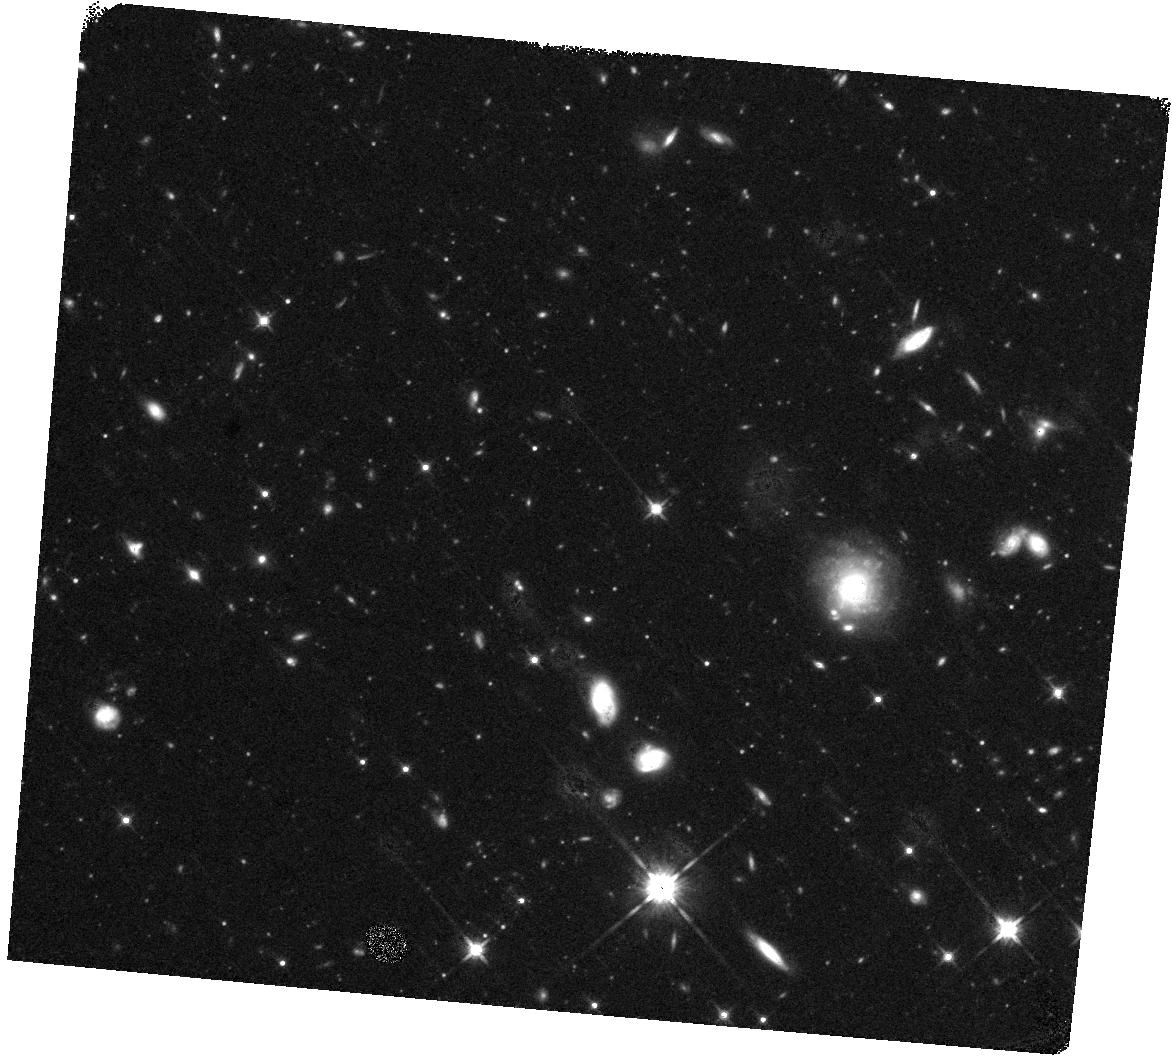
Target: GRB230307A
Instrument: WFC3/IR
Filter: F140W
Exposure: 20 min
Observation ID: hst_17298_02_wfc3_ir_f140w_if3t02

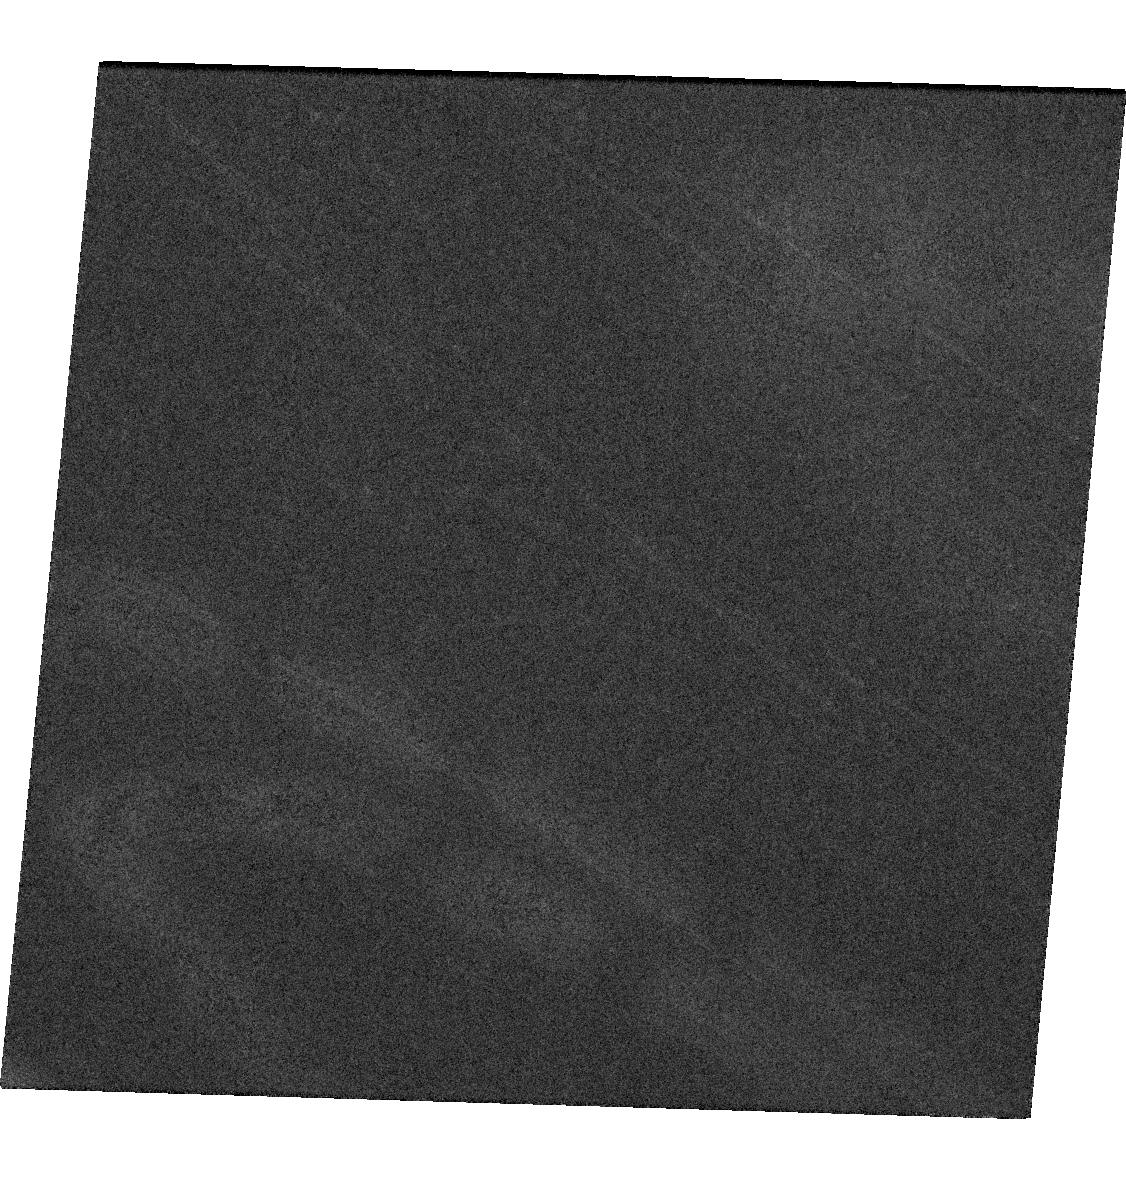
Target: GRB230307A
Instrument: WFC3/UVIS
Filter: F606W
Exposure: 41 min
Observation ID: hst_17298_01_wfc3_uvis_f606w_if3t01

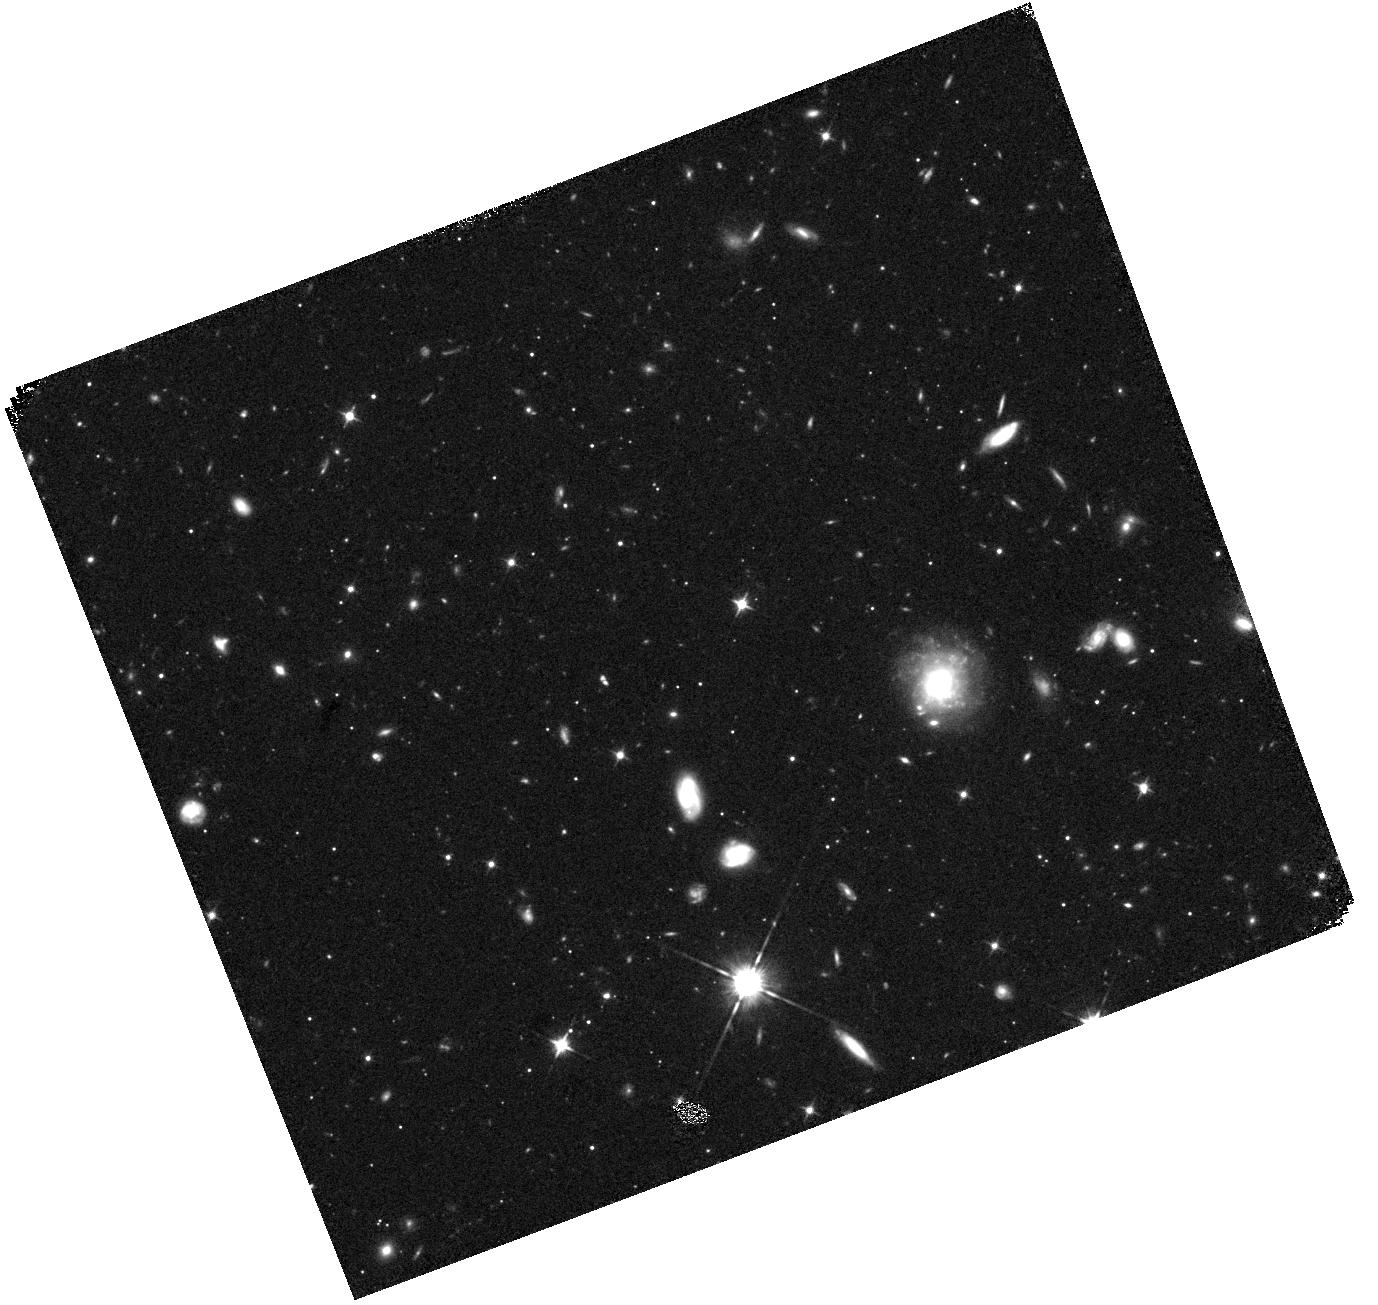
Target: GRB230307A
Instrument: WFC3/IR
Filter: F105W
Exposure: 25 min
Observation ID: hst_17298_05_wfc3_ir_f105w_if3t05

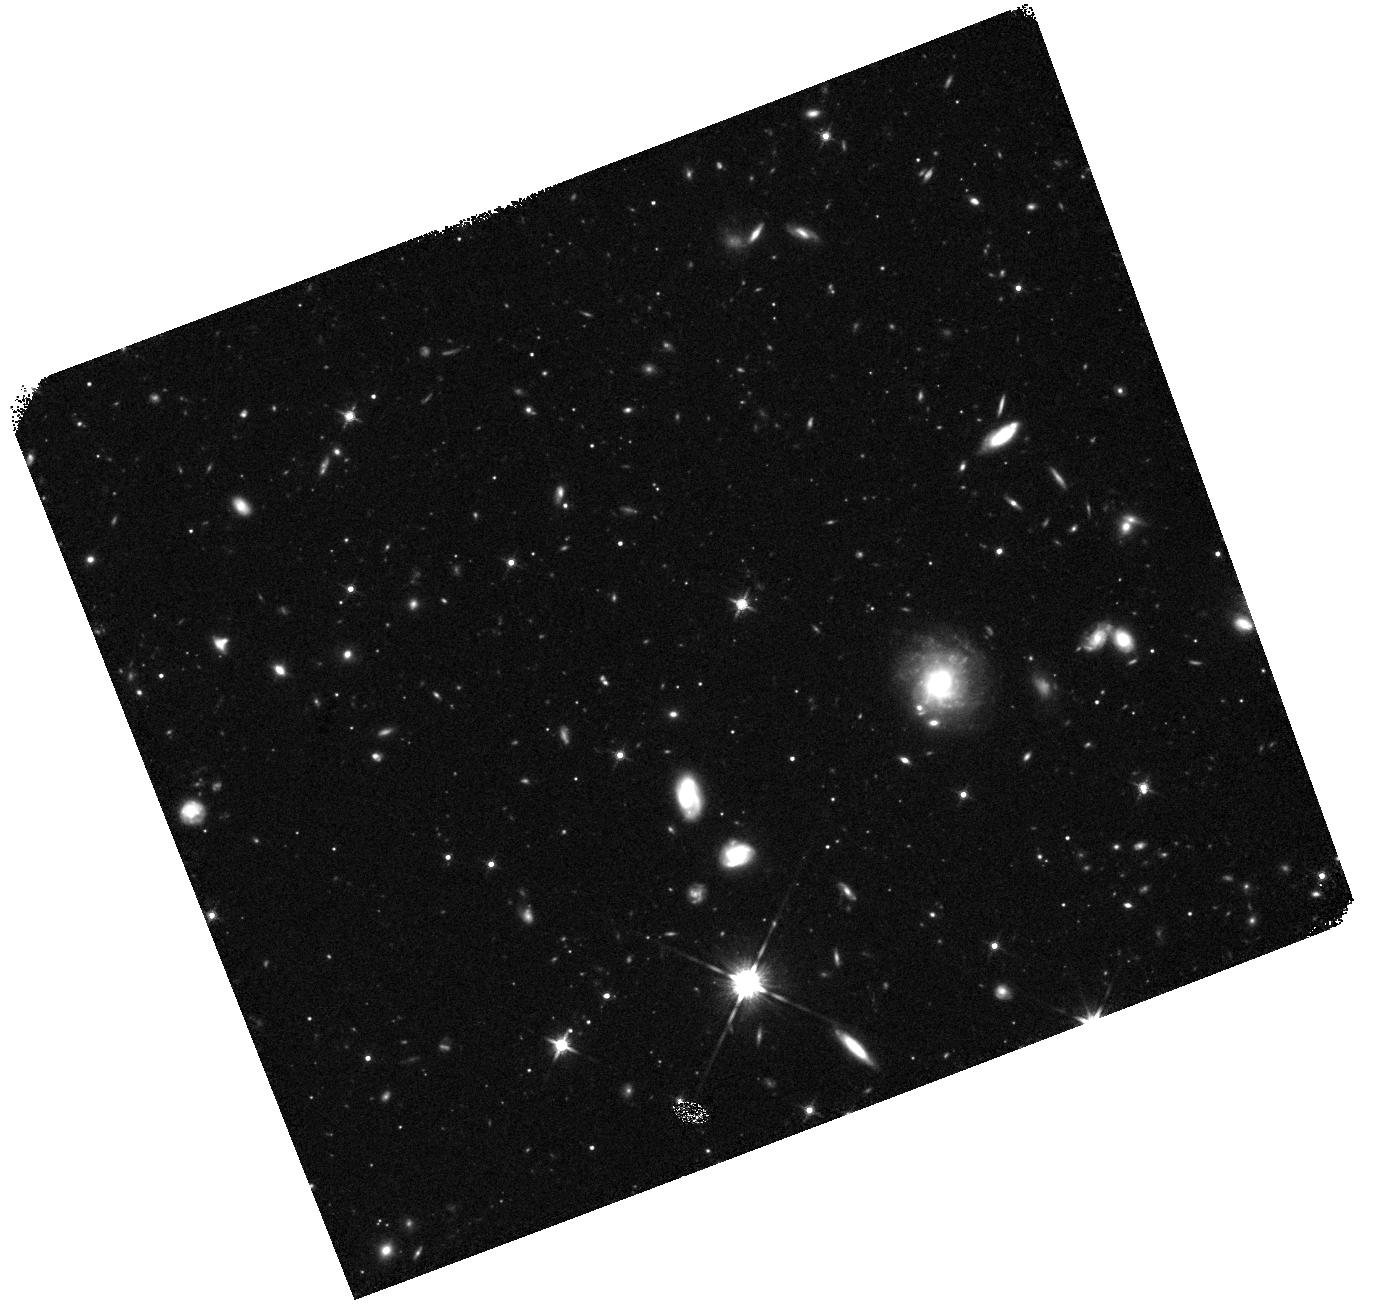
Target: GRB230307A
Instrument: WFC3/IR
Filter: F140W
Exposure: 20 min
Observation ID: hst_17298_05_wfc3_ir_f140w_if3t05

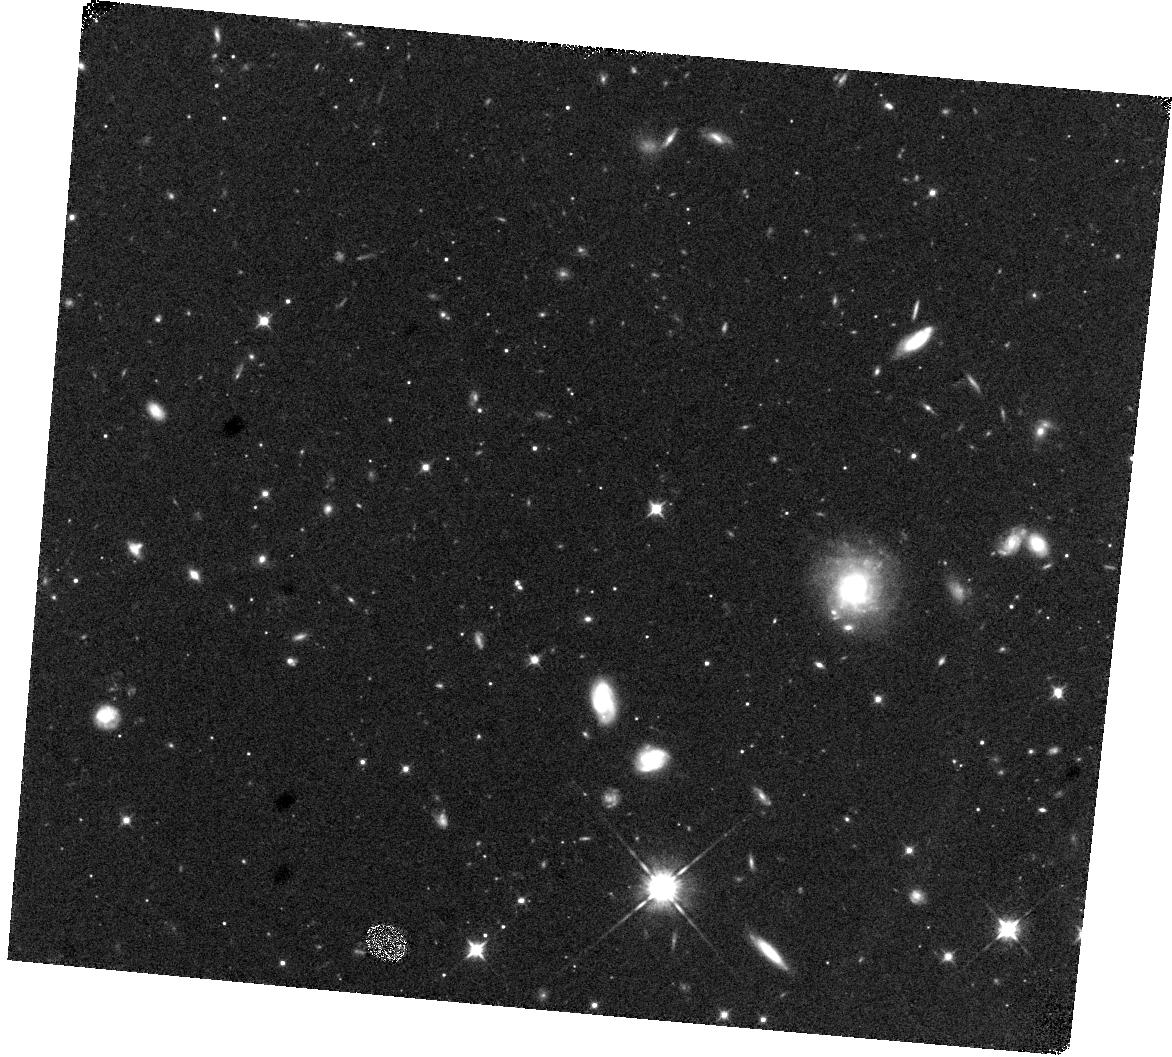
Target: GRB230307A
Instrument: WFC3/IR
Filter: F105W
Exposure: 25 min
Observation ID: hst_17298_02_wfc3_ir_f105w_if3t02

The afterglow, supernova and distance scale of a record-breaking gamma-ray burst (PI: Troja, Eleonora)

The recent GRB230307A is the second brightest gamma-ray burst (GRB) of all times, and it is likely one of the most (if not the most) energetic explosions ever recorded. The expected rate of similar bright bursts is once per 100 years, and the goal of this proposal is to exploit this unique opportunity to its fullest. The requested HST observations will allow us to determine the outflow collimation, search for the associated supernova, and constrain the GRB distance scale. These are crucial measurements for a complete physical picture of this extreme explosion, and will allow us to compare its intrinsic properties to the general population of GRBs. HST data are essential because of the target faintness and unfavorable position for ground-based observatories. Moreover, thanks to its superb angular resolution, HST will precisely pinpoint the GRB position within its host galaxy, costraining models of progenitor systems. These observations will be a critical component of an on-going multi-wavelength campaign, comprising X-ray, optical, nIR and radio observations.